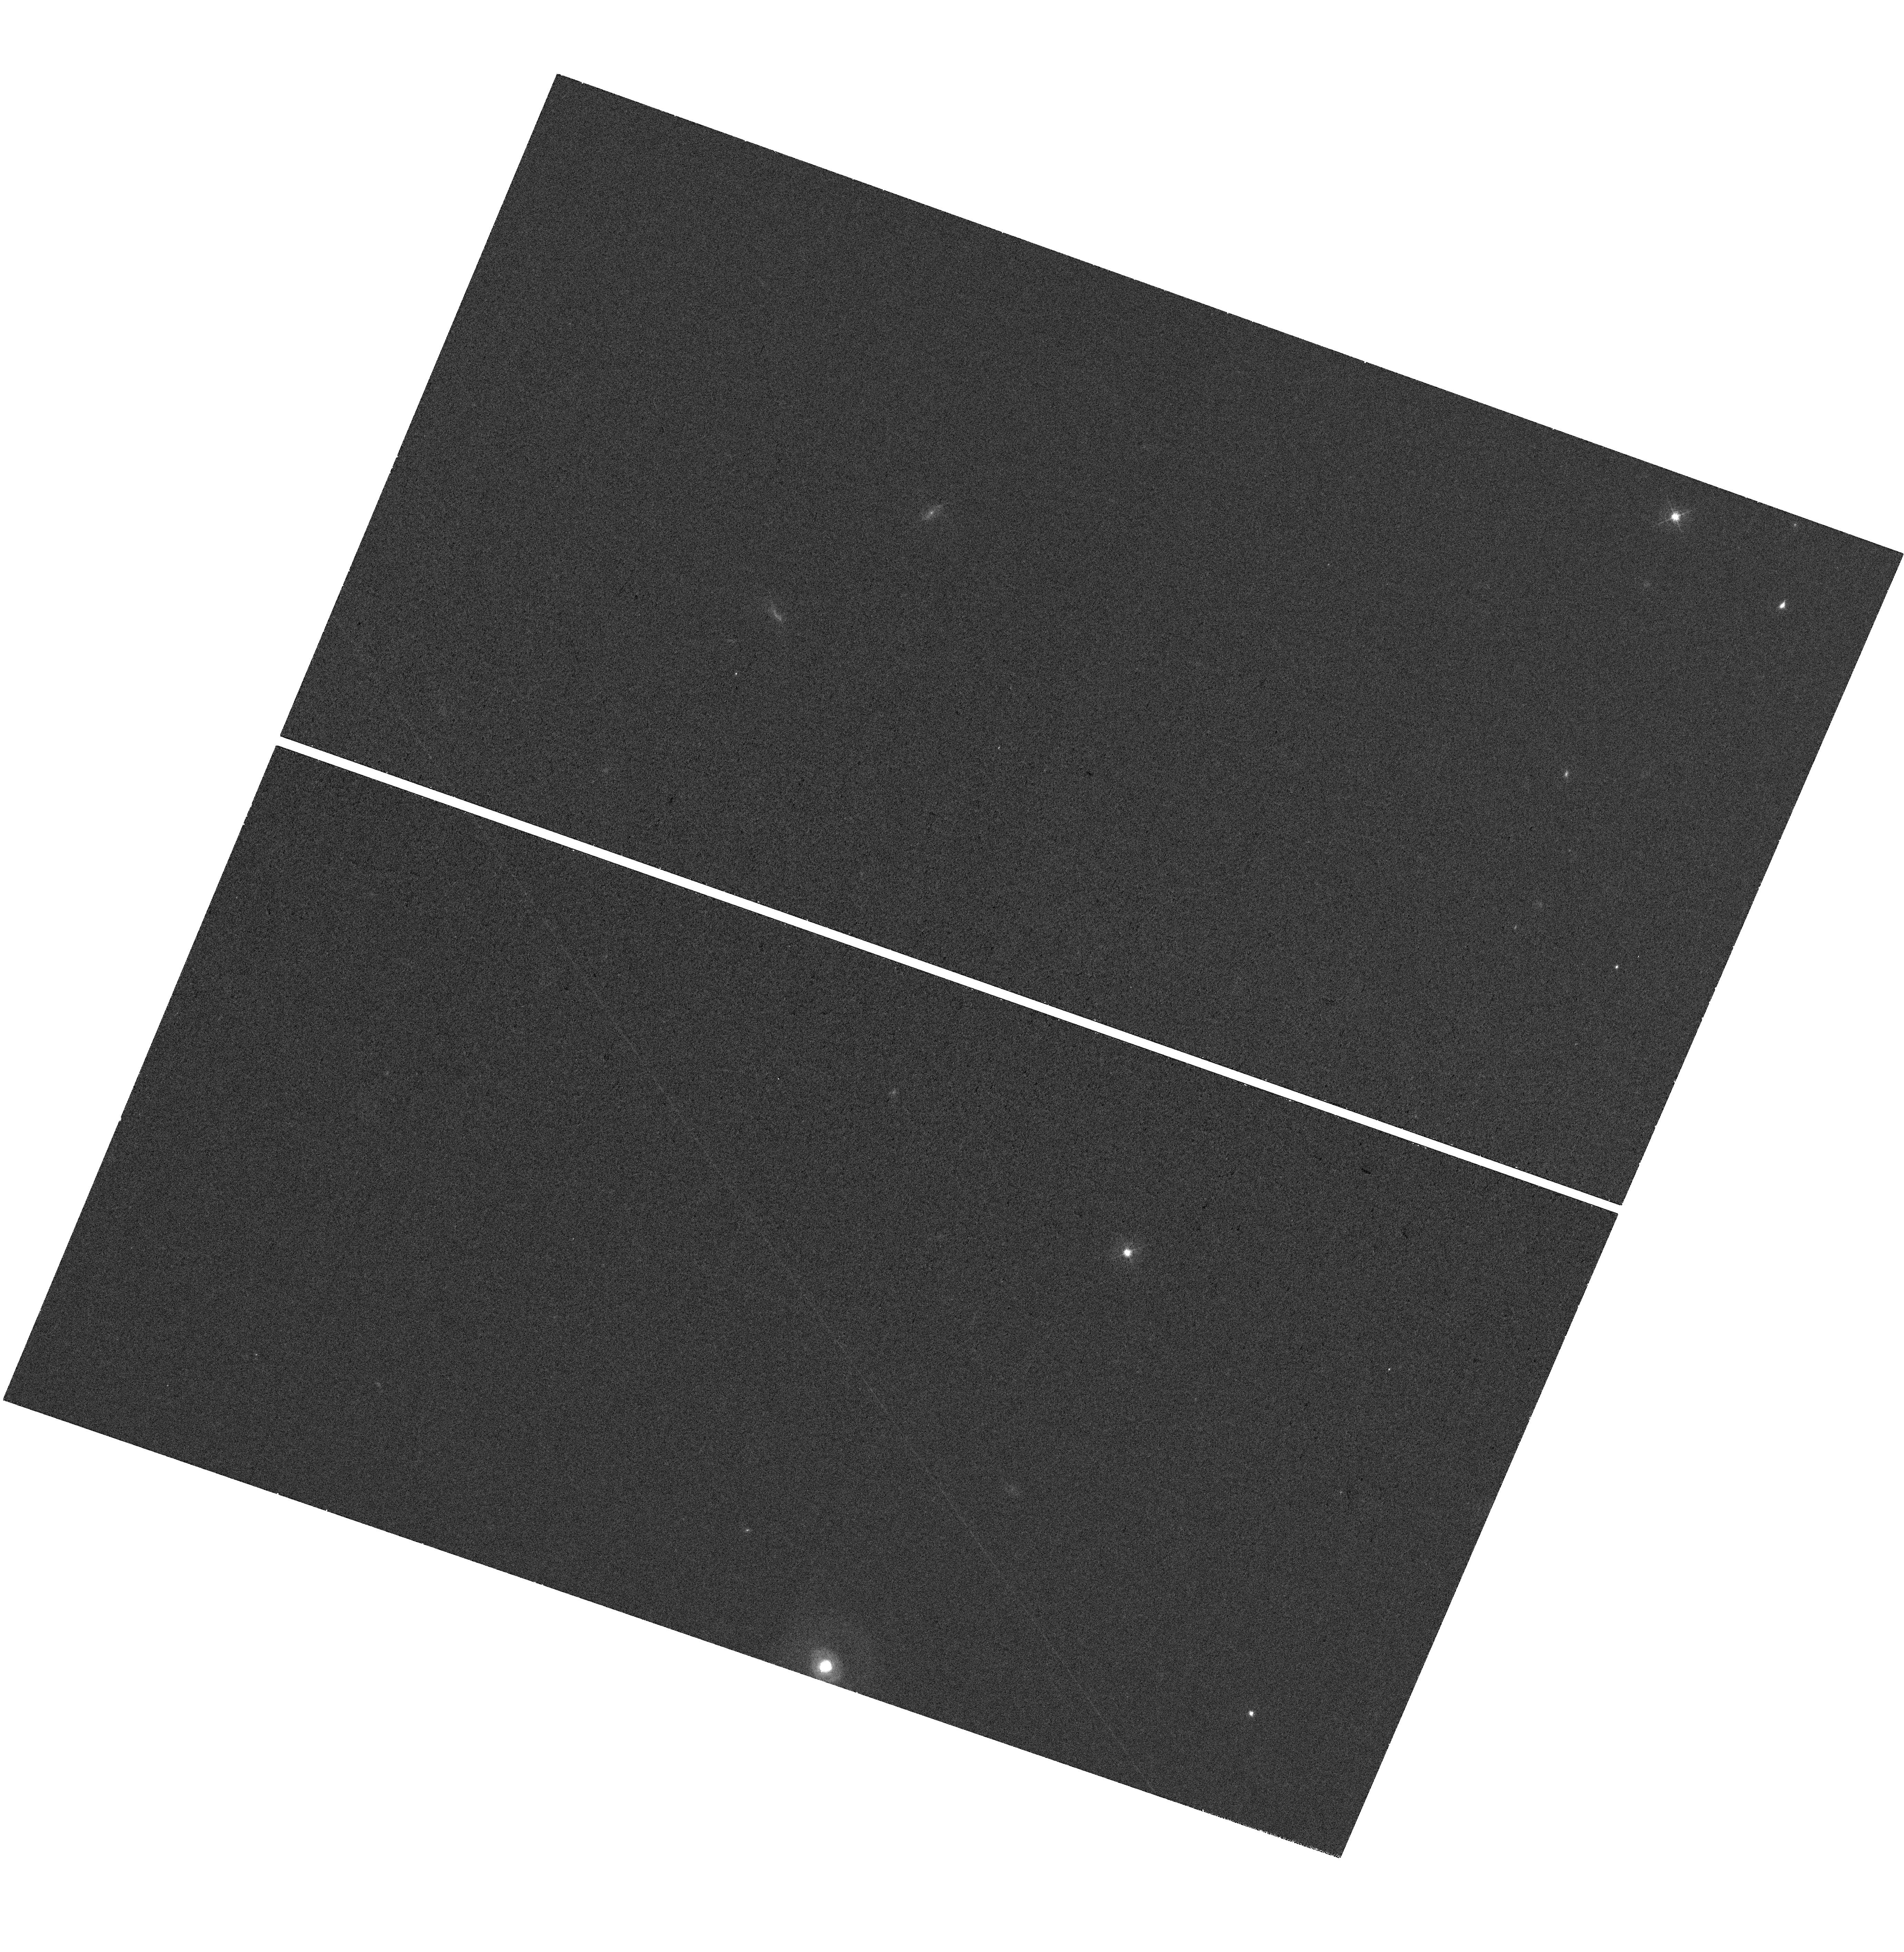
Target: J1047+0739
Instrument: WFC3/UVIS
Filter: F467M
Exposure: 36 min
Observation ID: hst_18038_05_wfc3_uvis_f467m_ifpg05

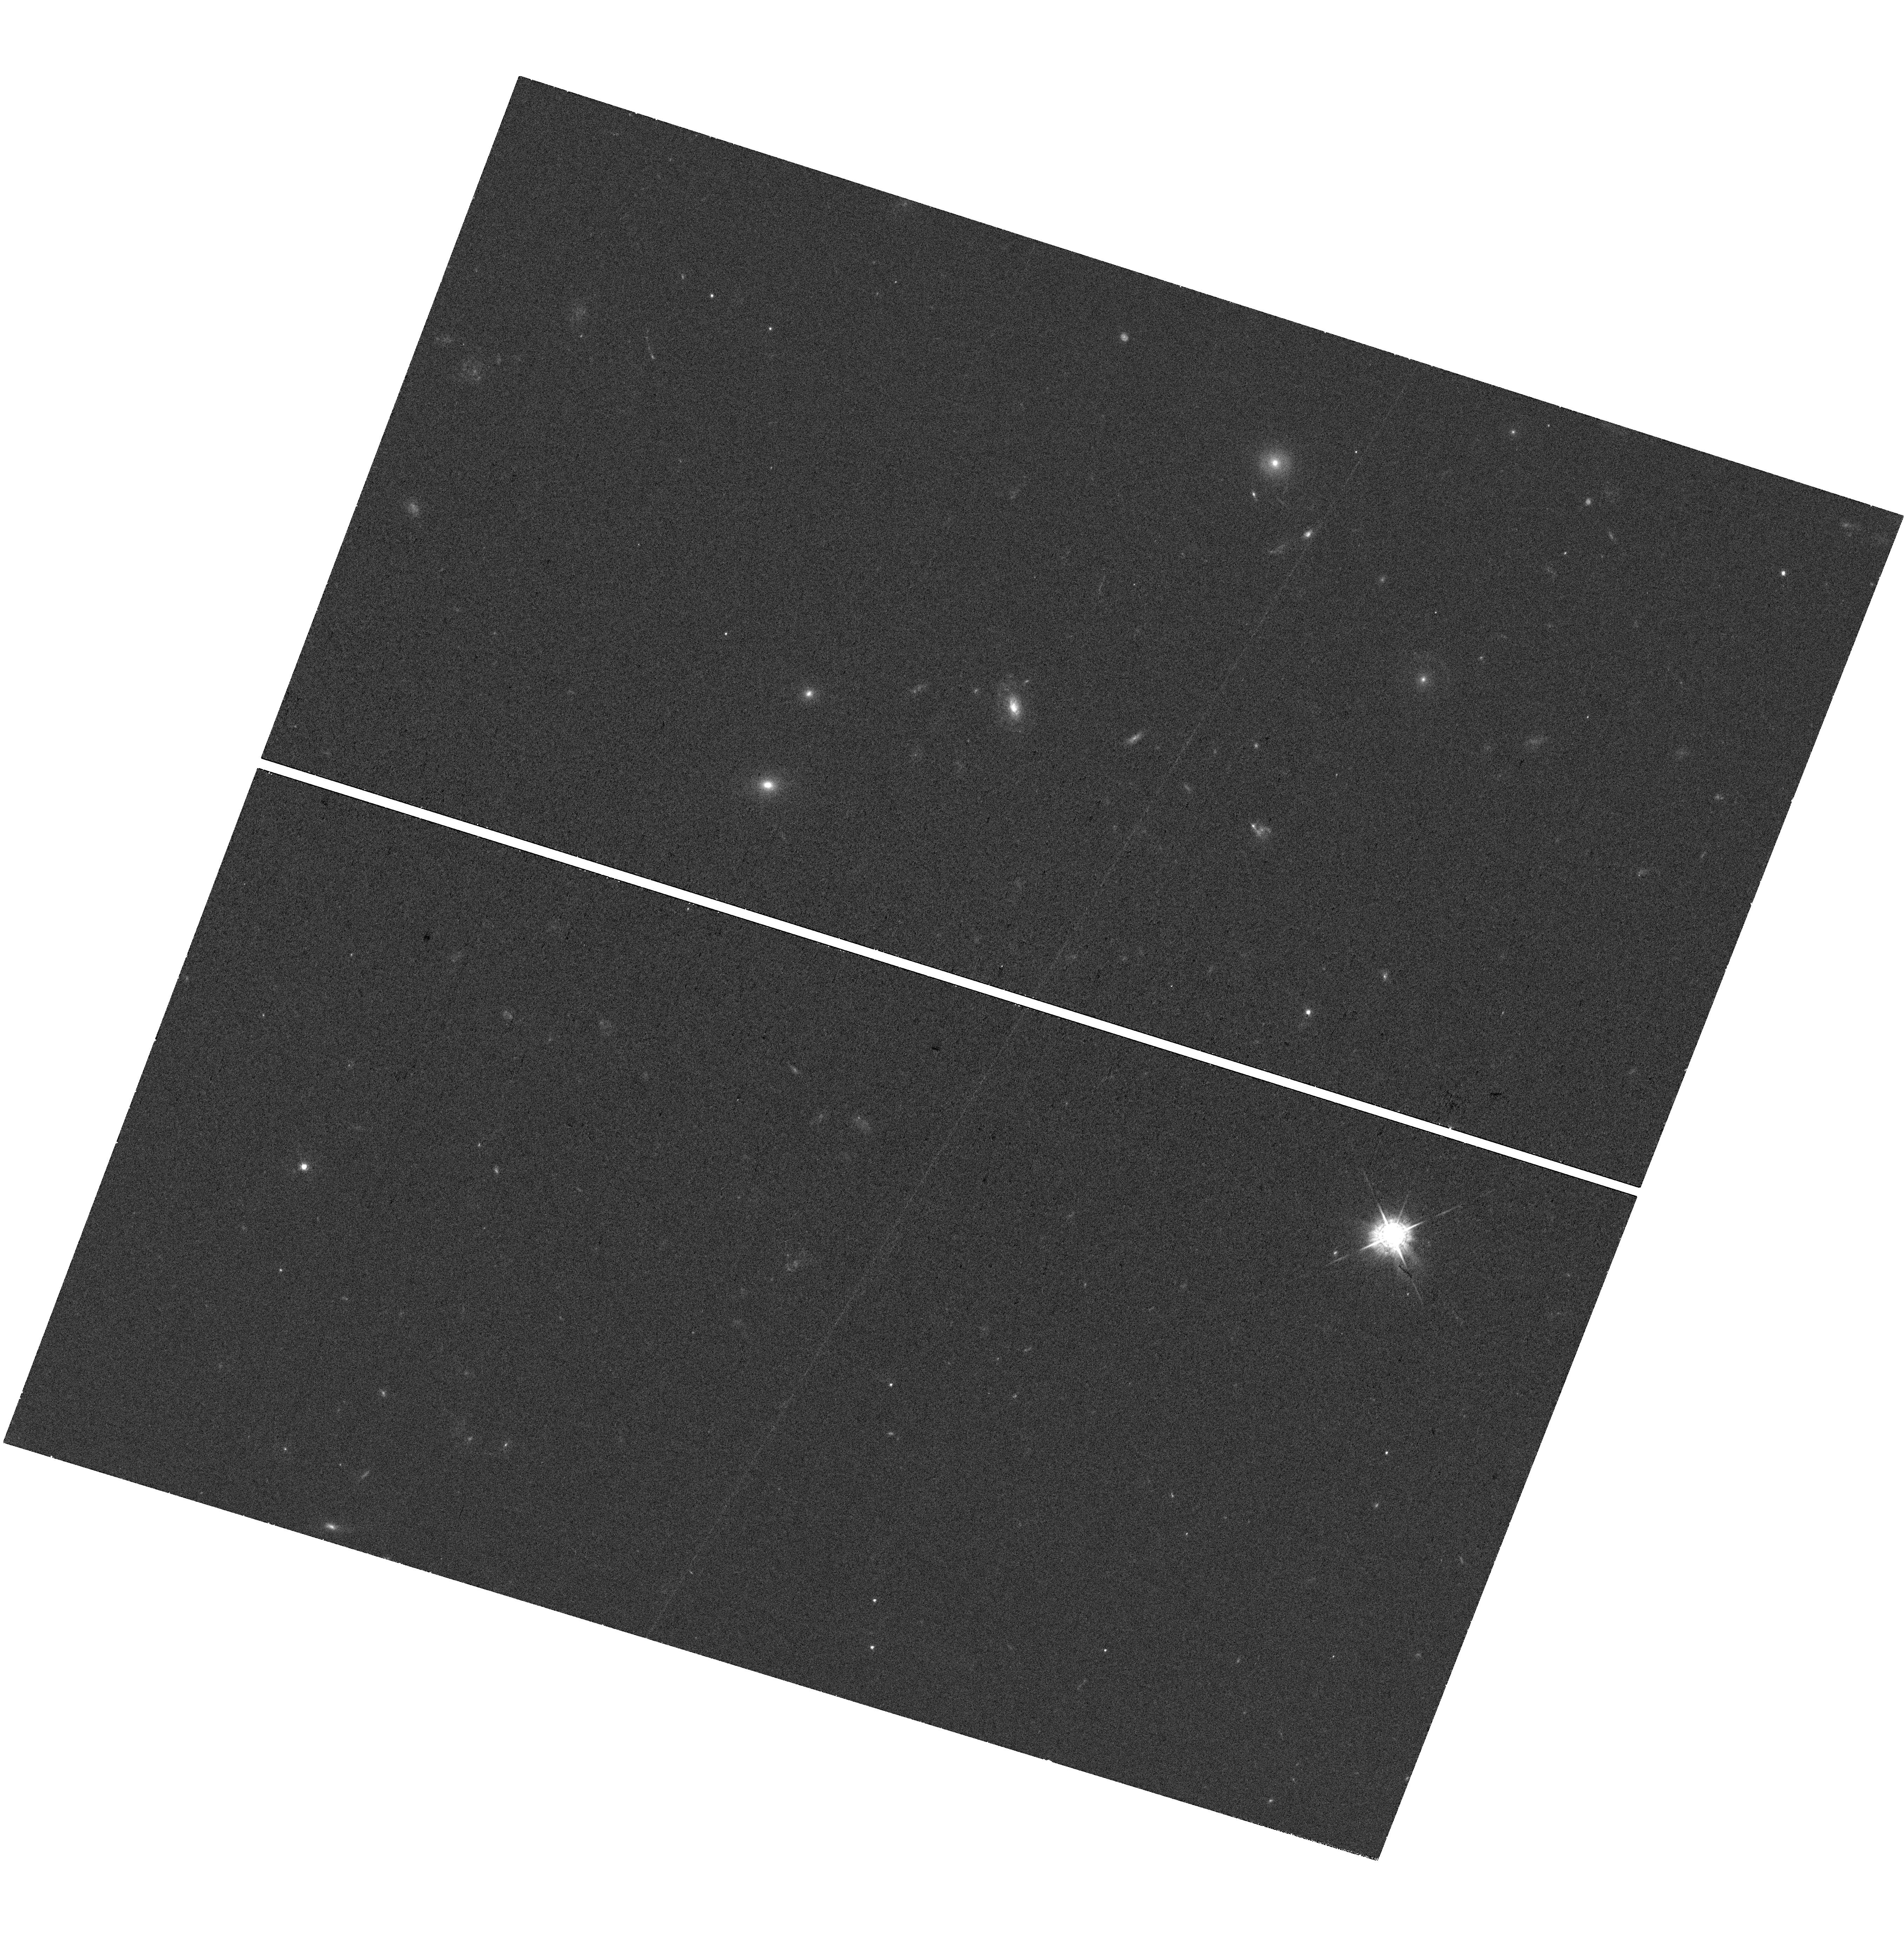
Target: J1022+0841
Instrument: WFC3/UVIS
Filter: F547M
Exposure: 36 min
Observation ID: hst_18038_08_wfc3_uvis_f547m_ifpg08

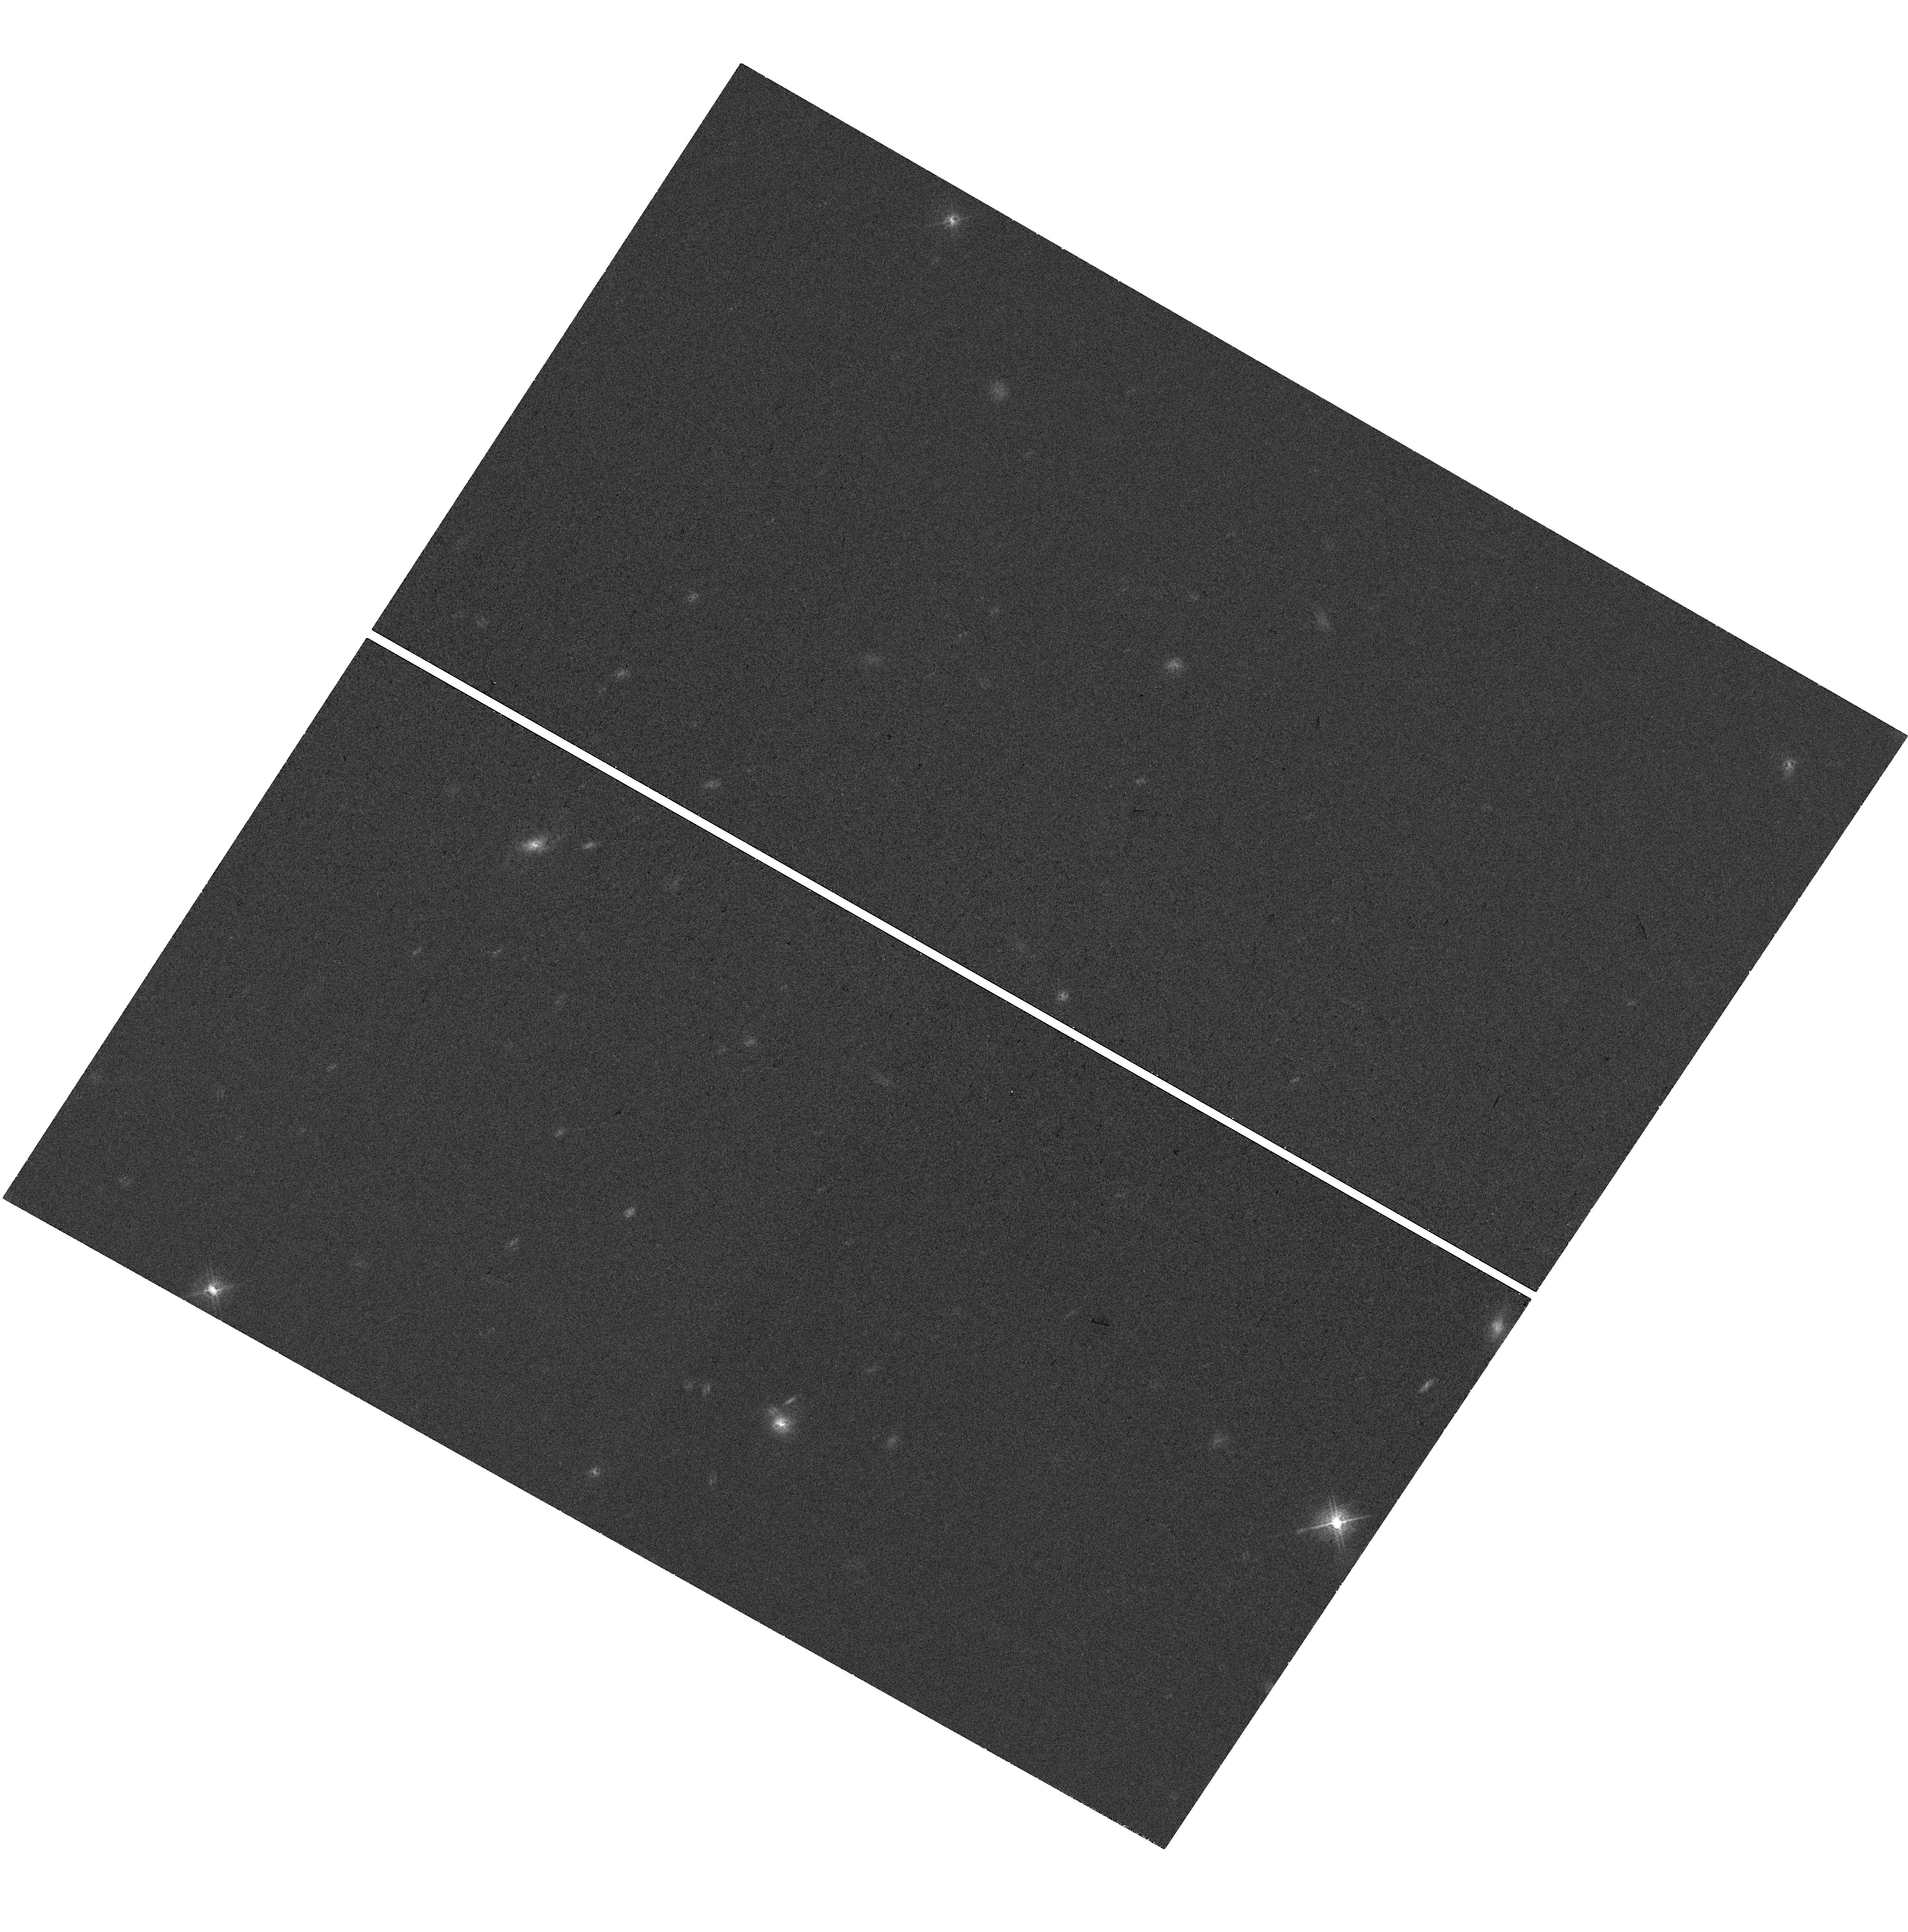
Target: J1025+1402
Instrument: WFC3/UVIS
Filter: F621M
Exposure: 35 min
Observation ID: hst_18038_02_wfc3_uvis_f621m_ifpg02

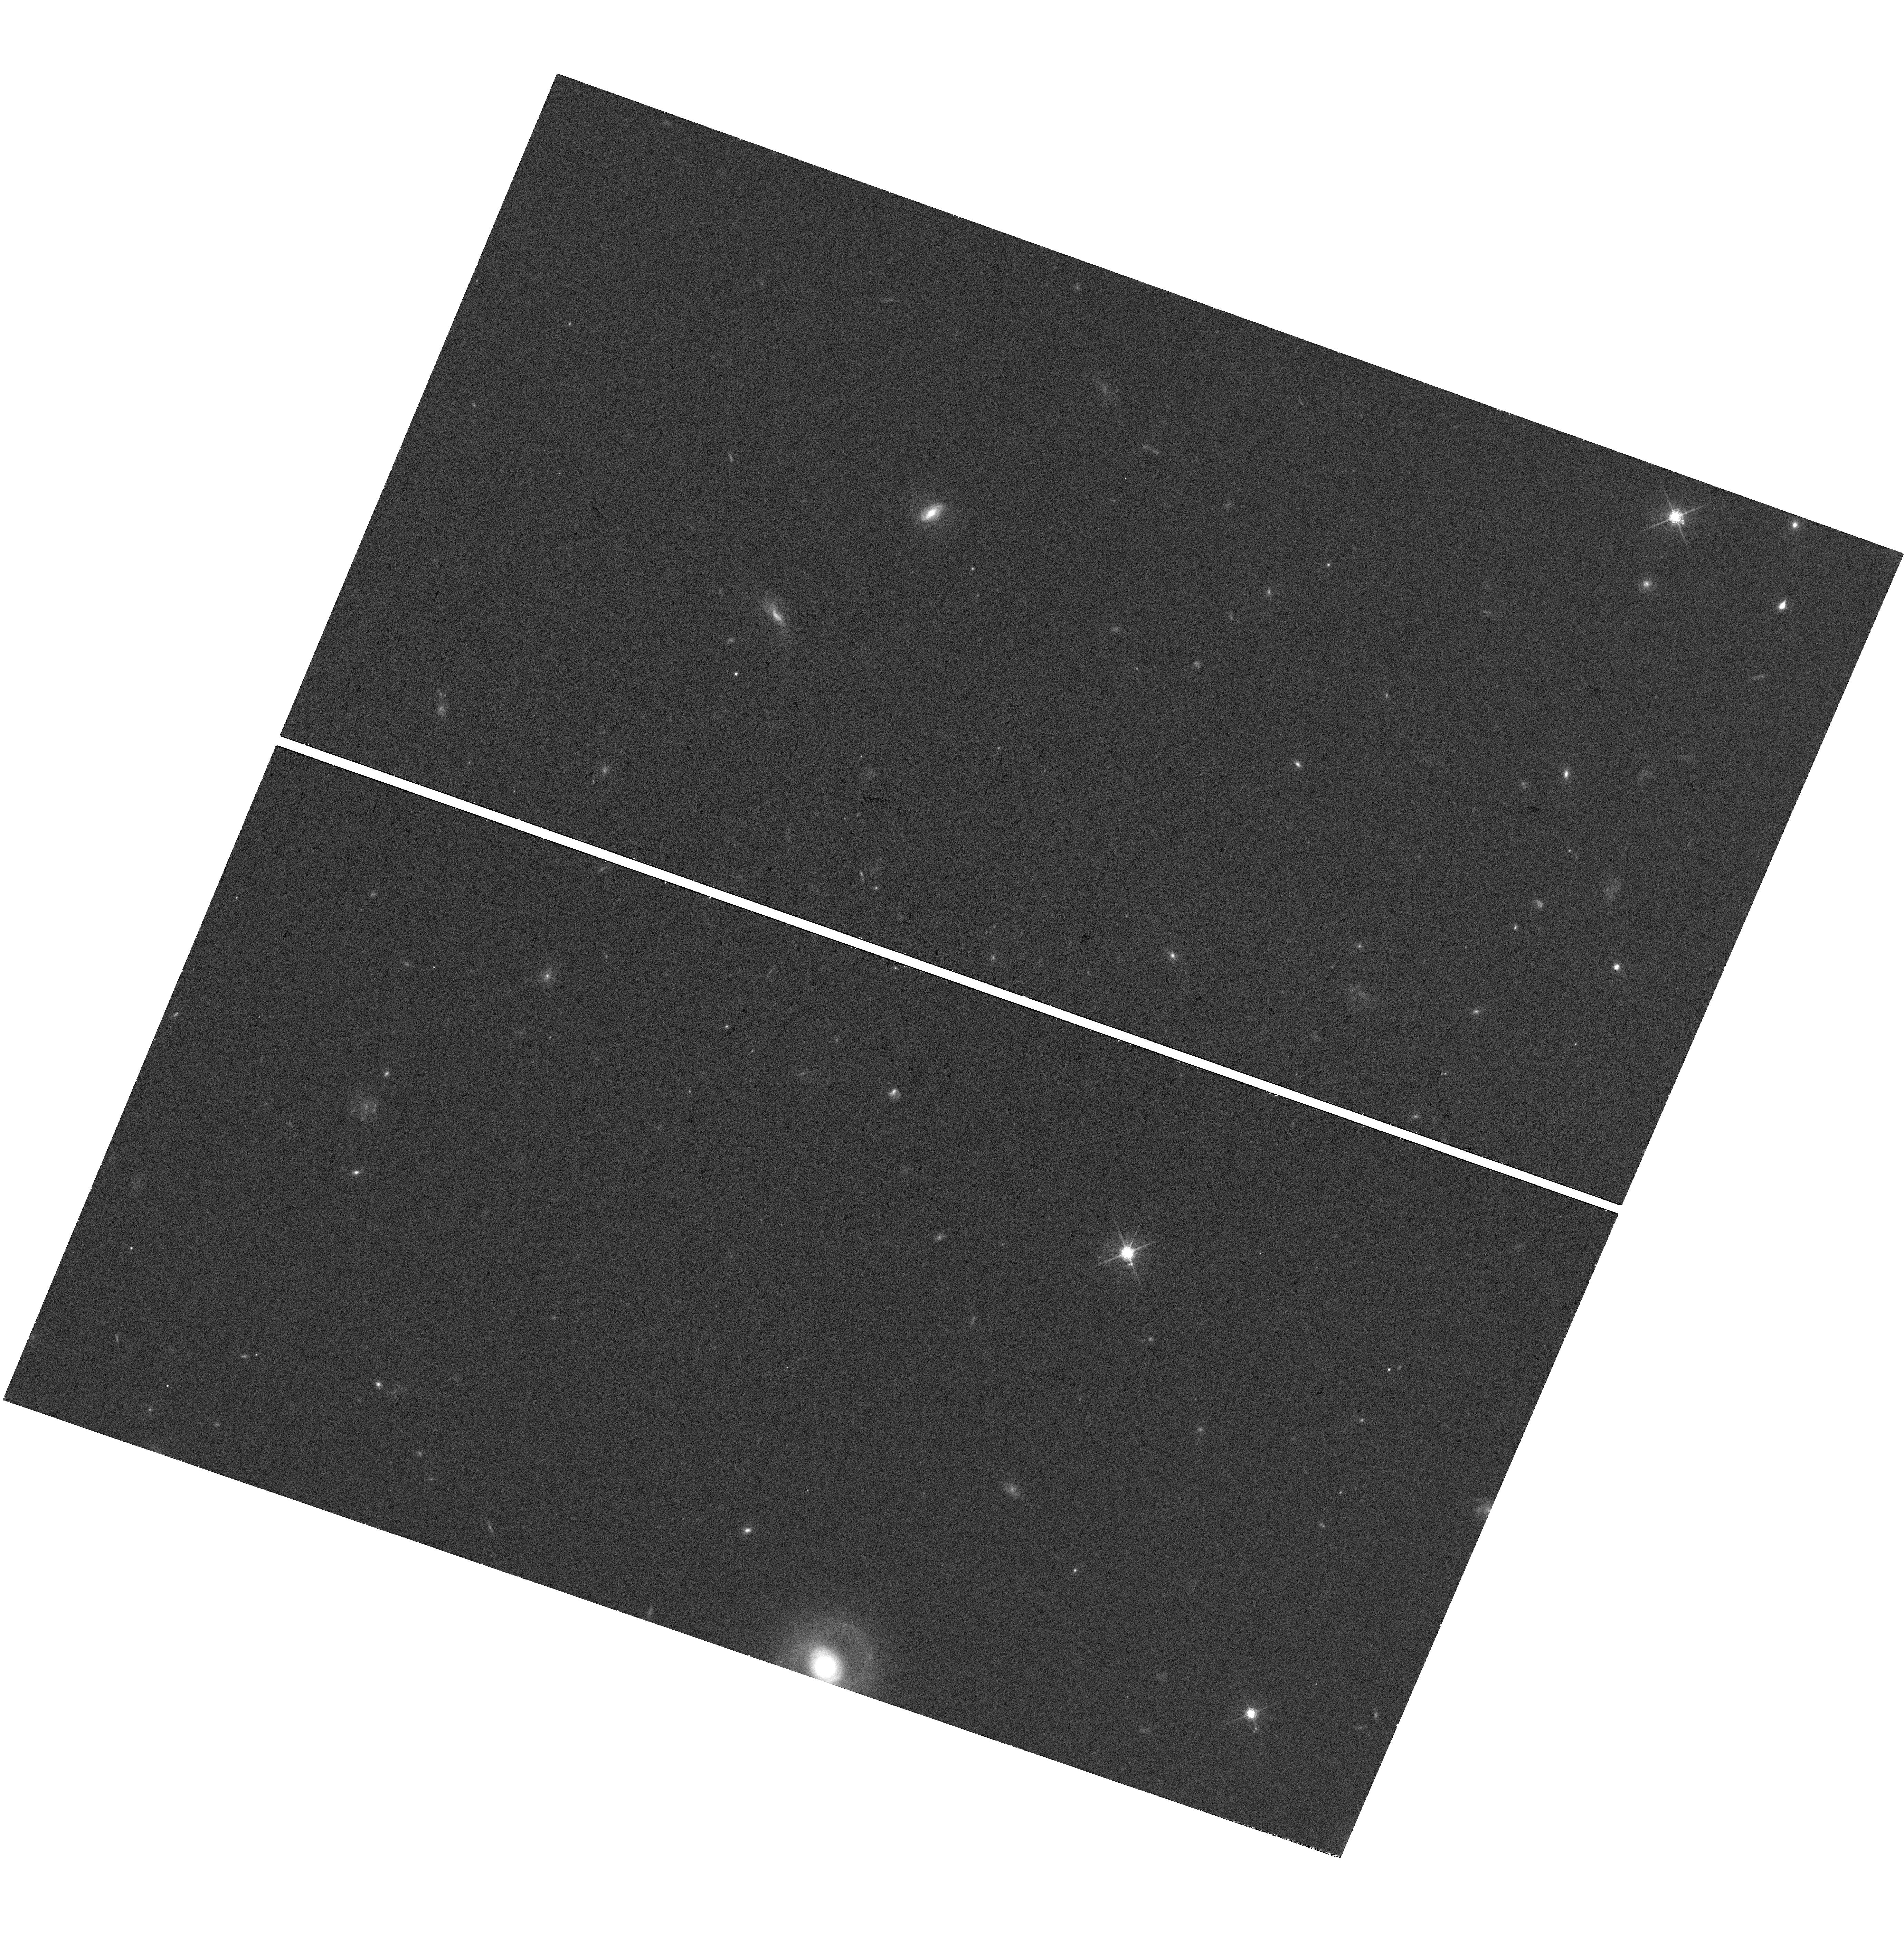
Target: J1047+0739
Instrument: WFC3/UVIS
Filter: F689M
Exposure: 36 min
Observation ID: hst_18038_05_wfc3_uvis_f689m_ifpg05

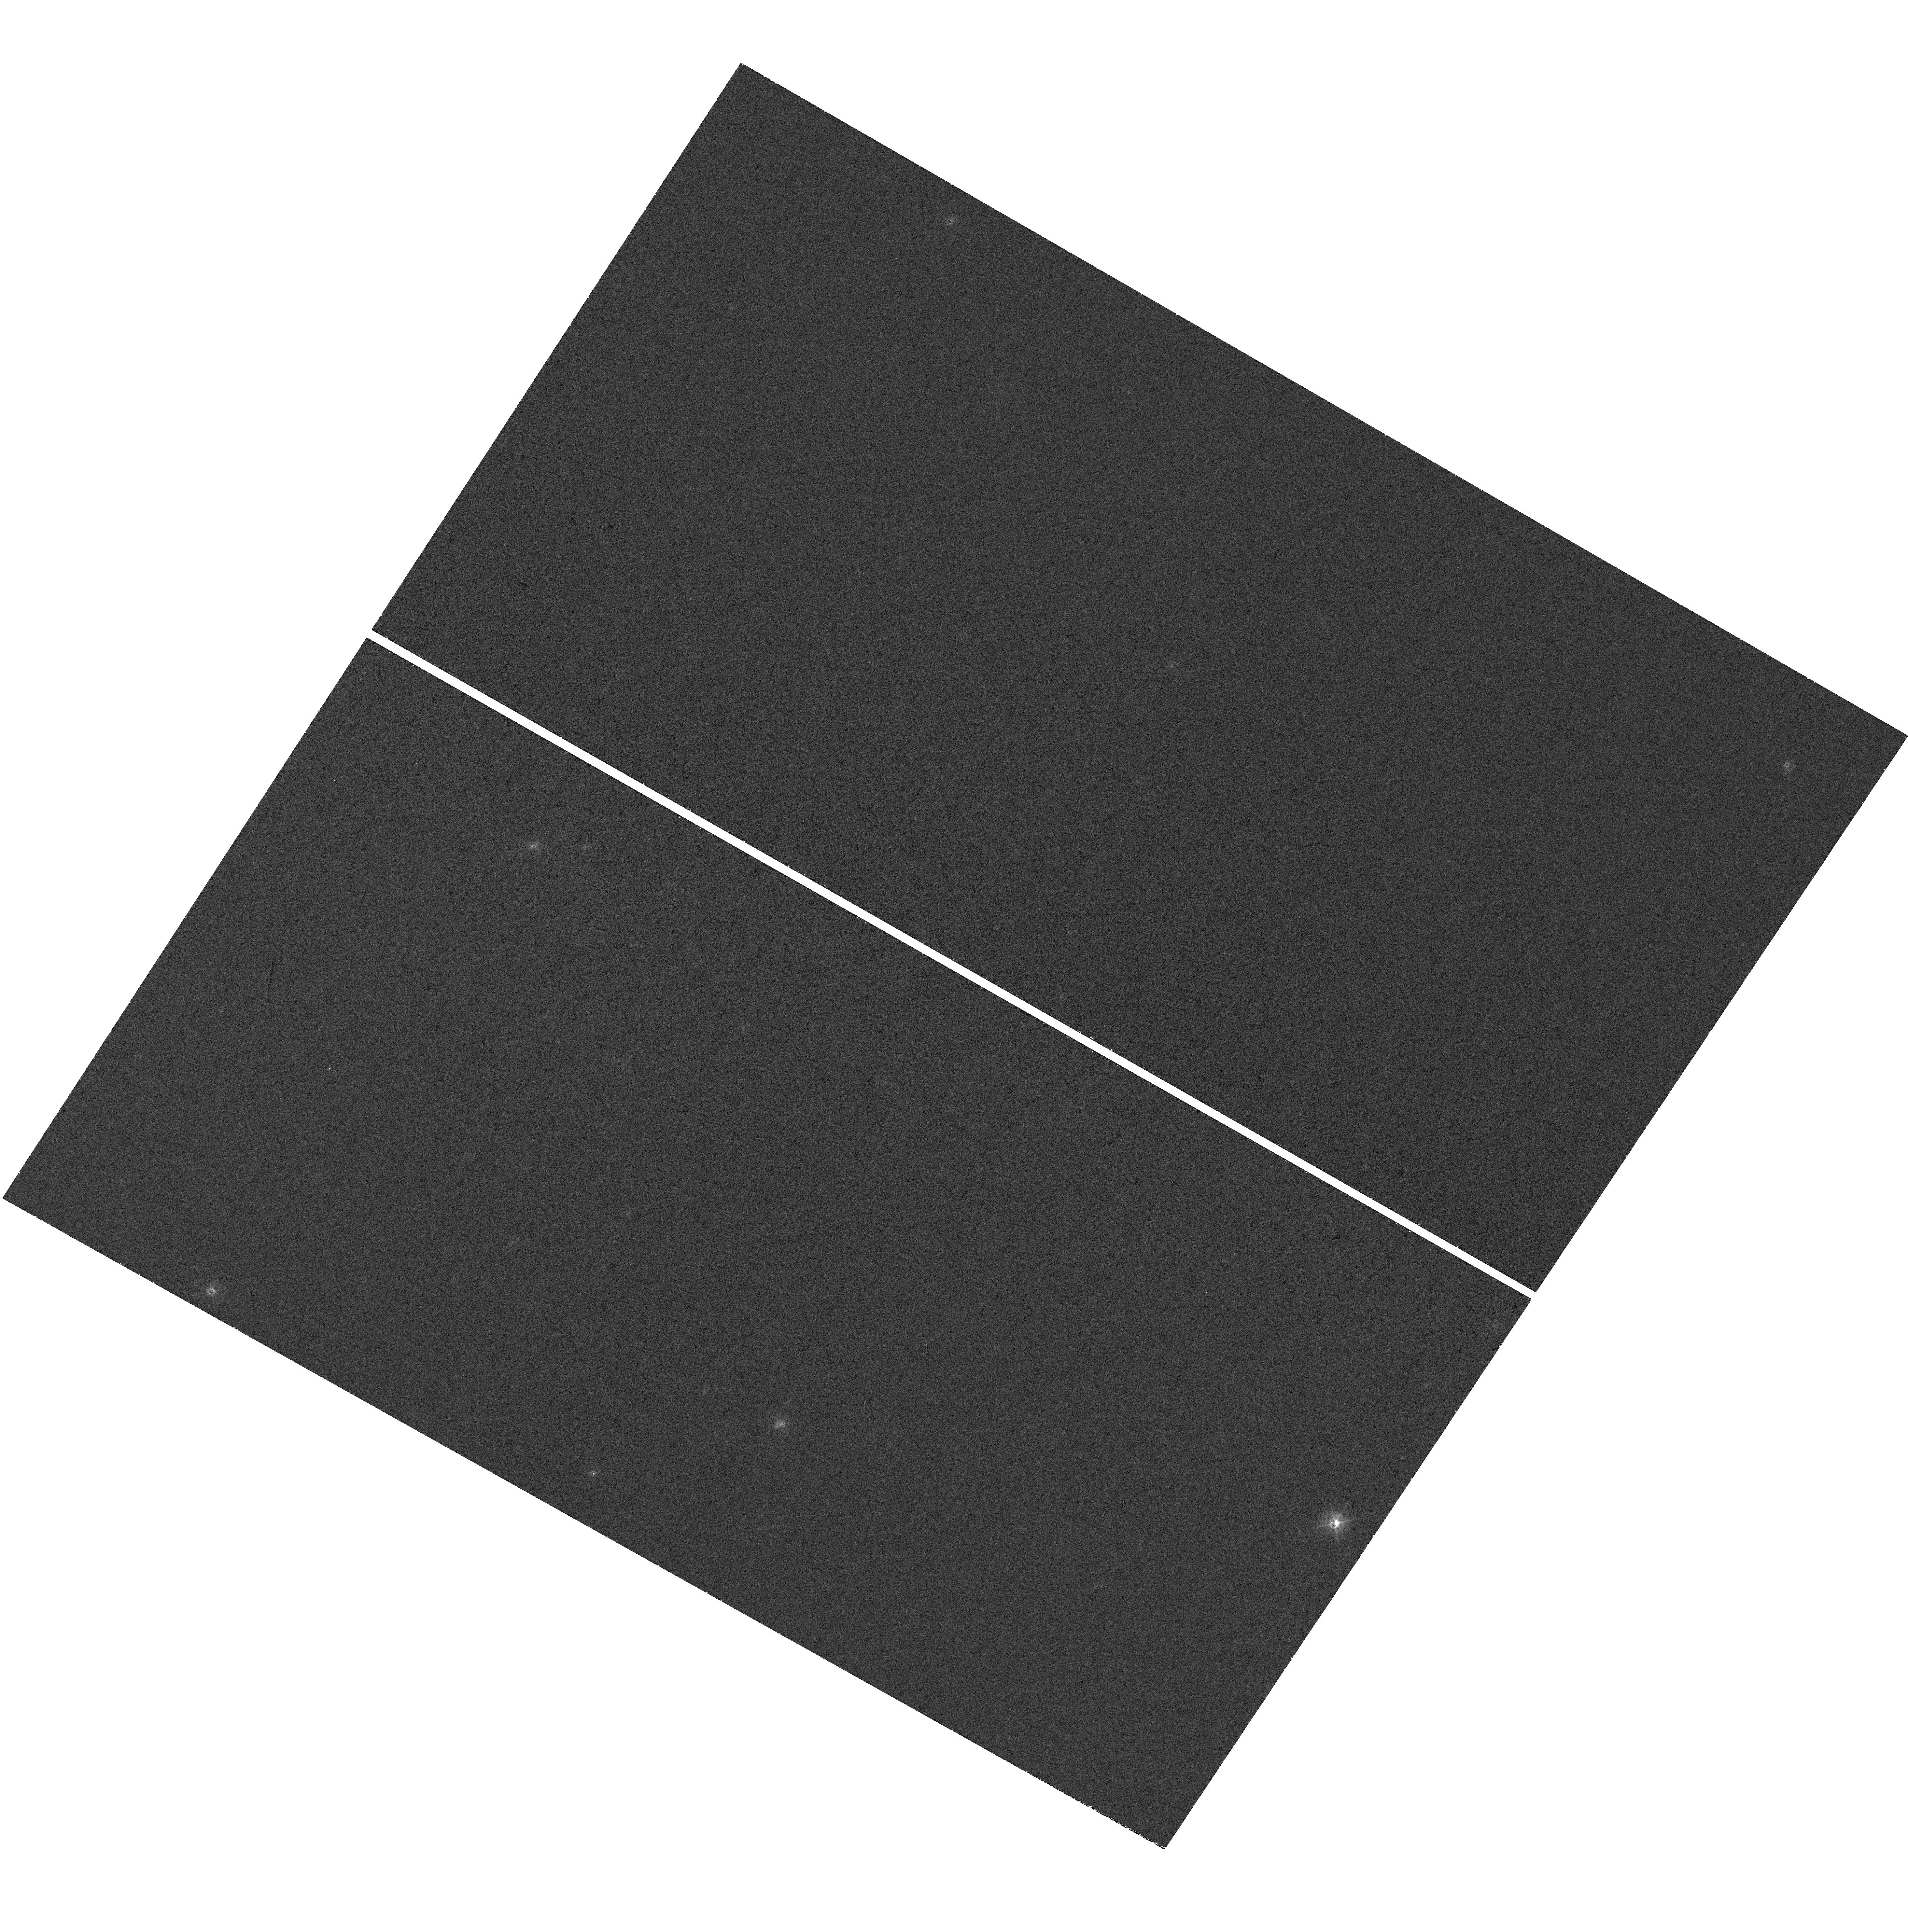
Target: J1025+1402
Instrument: WFC3/UVIS
Filter: F467M
Exposure: 36 min
Observation ID: hst_18038_02_wfc3_uvis_f467m_ifpg02

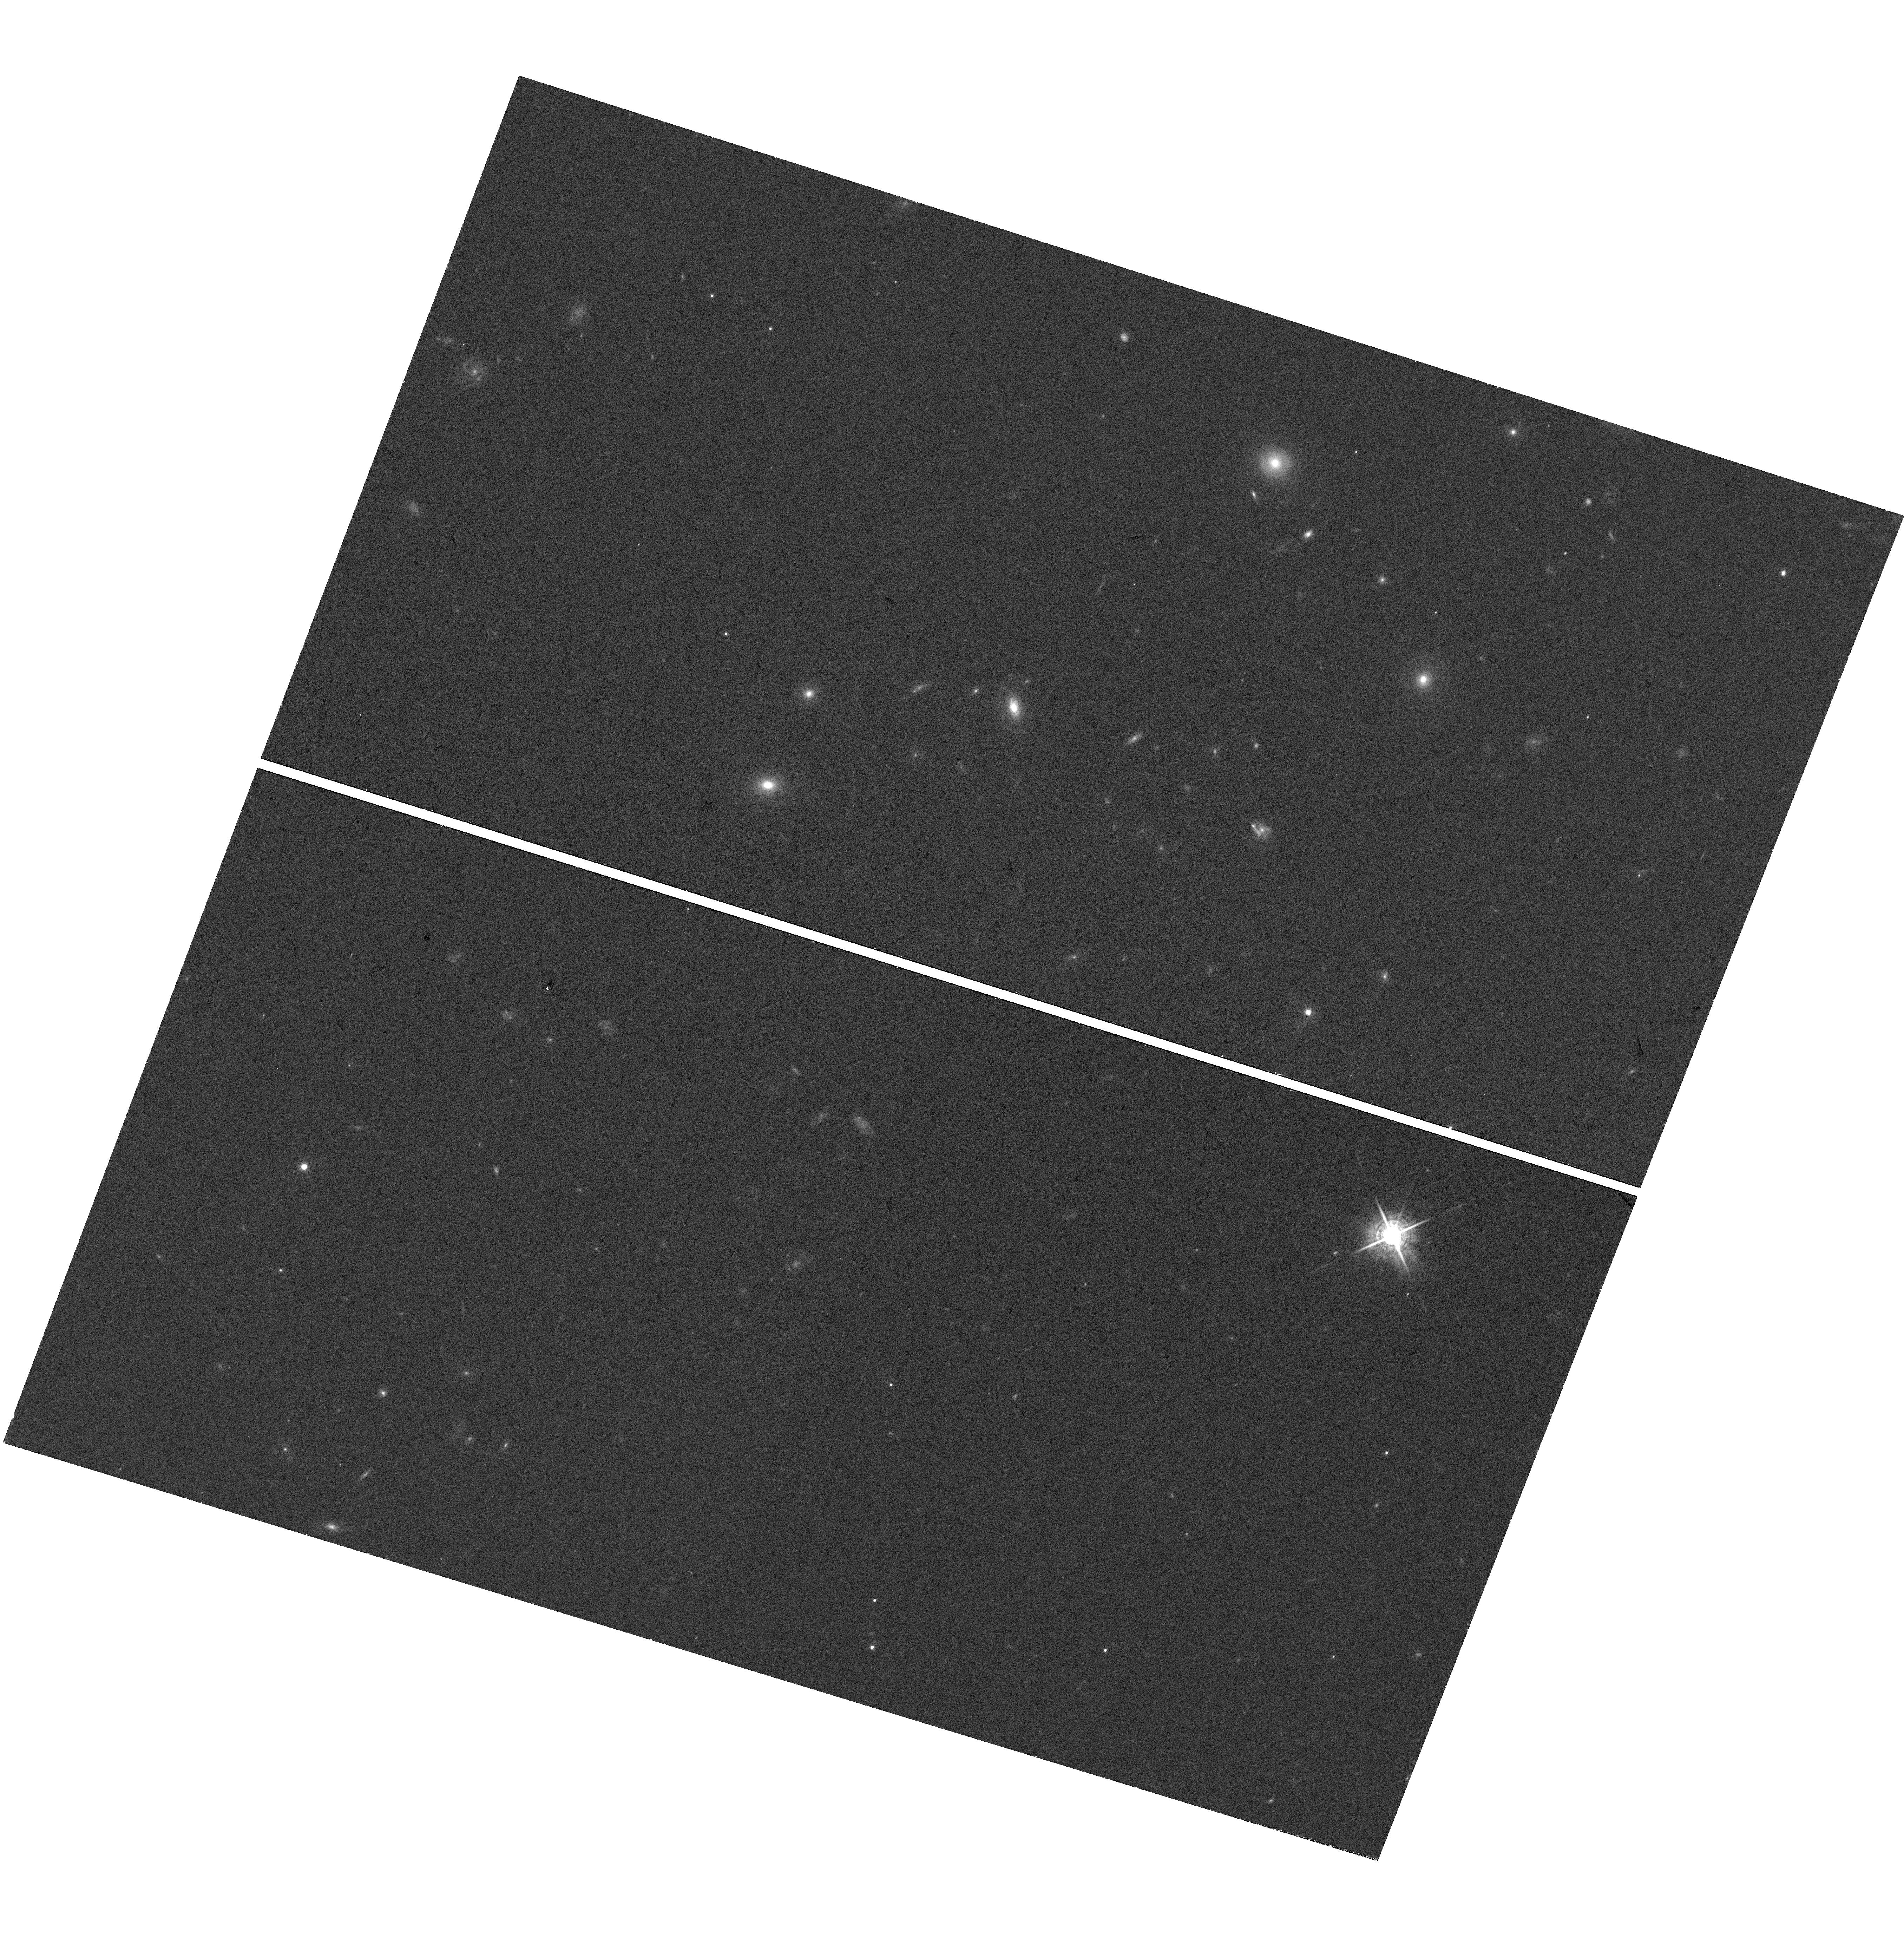
Target: J1022+0841
Instrument: WFC3/UVIS
Filter: F689M
Exposure: 35 min
Observation ID: hst_18038_08_wfc3_uvis_f689m_ifpg08

Unravel the Puzzles of Little Red Dots: HST View on Local Analogs (PI: Lin, Xiaojing)

One of the most impactful early discoveries from JWST is the ubiquity of "little red dots" (LRDs) at z=2-10. LRDs are characterized by broad hydrogen emission lines and v-shaped SEDs (blue UV and red optical continua), interpreted as low-luminosity AGNs. A significant fraction of LRDs also exhibit Balmer absorption and Balmer breaks, which could be produced by a shell of dense gas surrounding the black hole. However, these models leave many degeneracies, particularly regarding the origin of the UV light. Spatially decomposing AGN and stellar light, as well as LyA observations, is the most direct way to test these LRD models. Yet at high redshift, LRDs are too faint and compact for such decomposition, even with JWST. Local analogs of LRDs provide the best opportunities to unravel the physical nature of this population. We propose HST UVIS imaging and STIS spectroscopy on three LRD analogs at z=0.1-0.3. These analogs, selected from SDSS, exhibit emission line profiles, UV-to-optical SEDs and Balmer absorptions that most closely resemble those of high-redshift LRDs. They establish an effective testbed and benchmark for LRD studies at z>2. By spatially resolving their UV-to-optical continua and mapping their Lya profile, we aim to: (1) unravel the origin of UV light, separate AGN and galaxy contributions and obtain a resolved view of host galaxies, (2) reveal the existence and measure the density and size of the hydrogen gas envelops surrounding the center BH. Fully leveraging the unique UV capabilities of HST in both imaging and spectroscopy, this program will directly test theoretical hypotheses of LRDs and address one of the most debated questions since the launch of JWST.